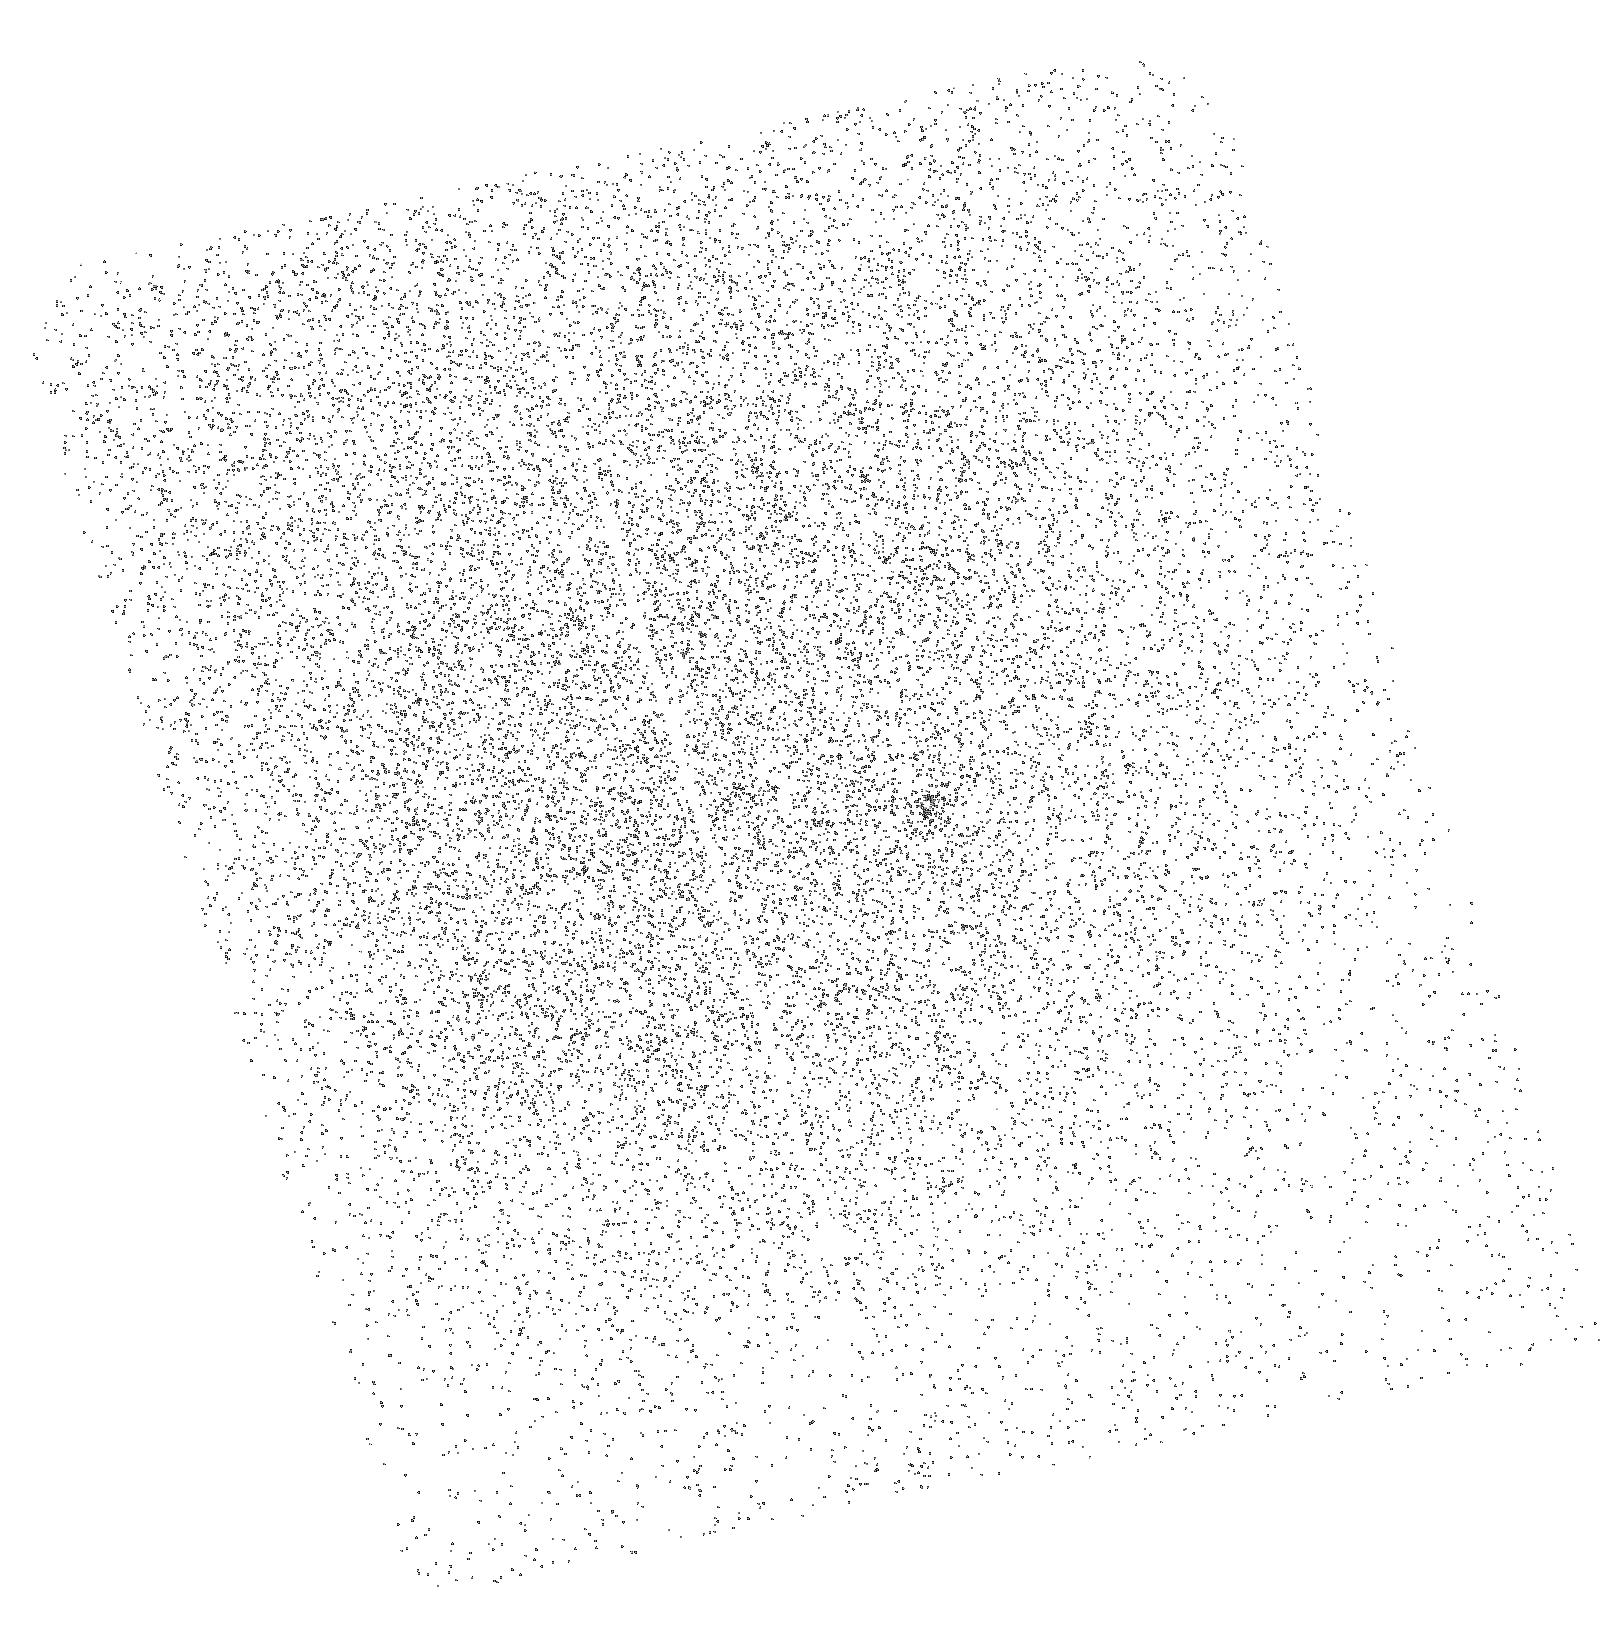
Target: SDSSJ1007+4723
Instrument: ACS/SBC
Filter: F150LP
Exposure: 7 min
Observation ID: hst_10907_06_acs_sbc_f150lp_j9ql06

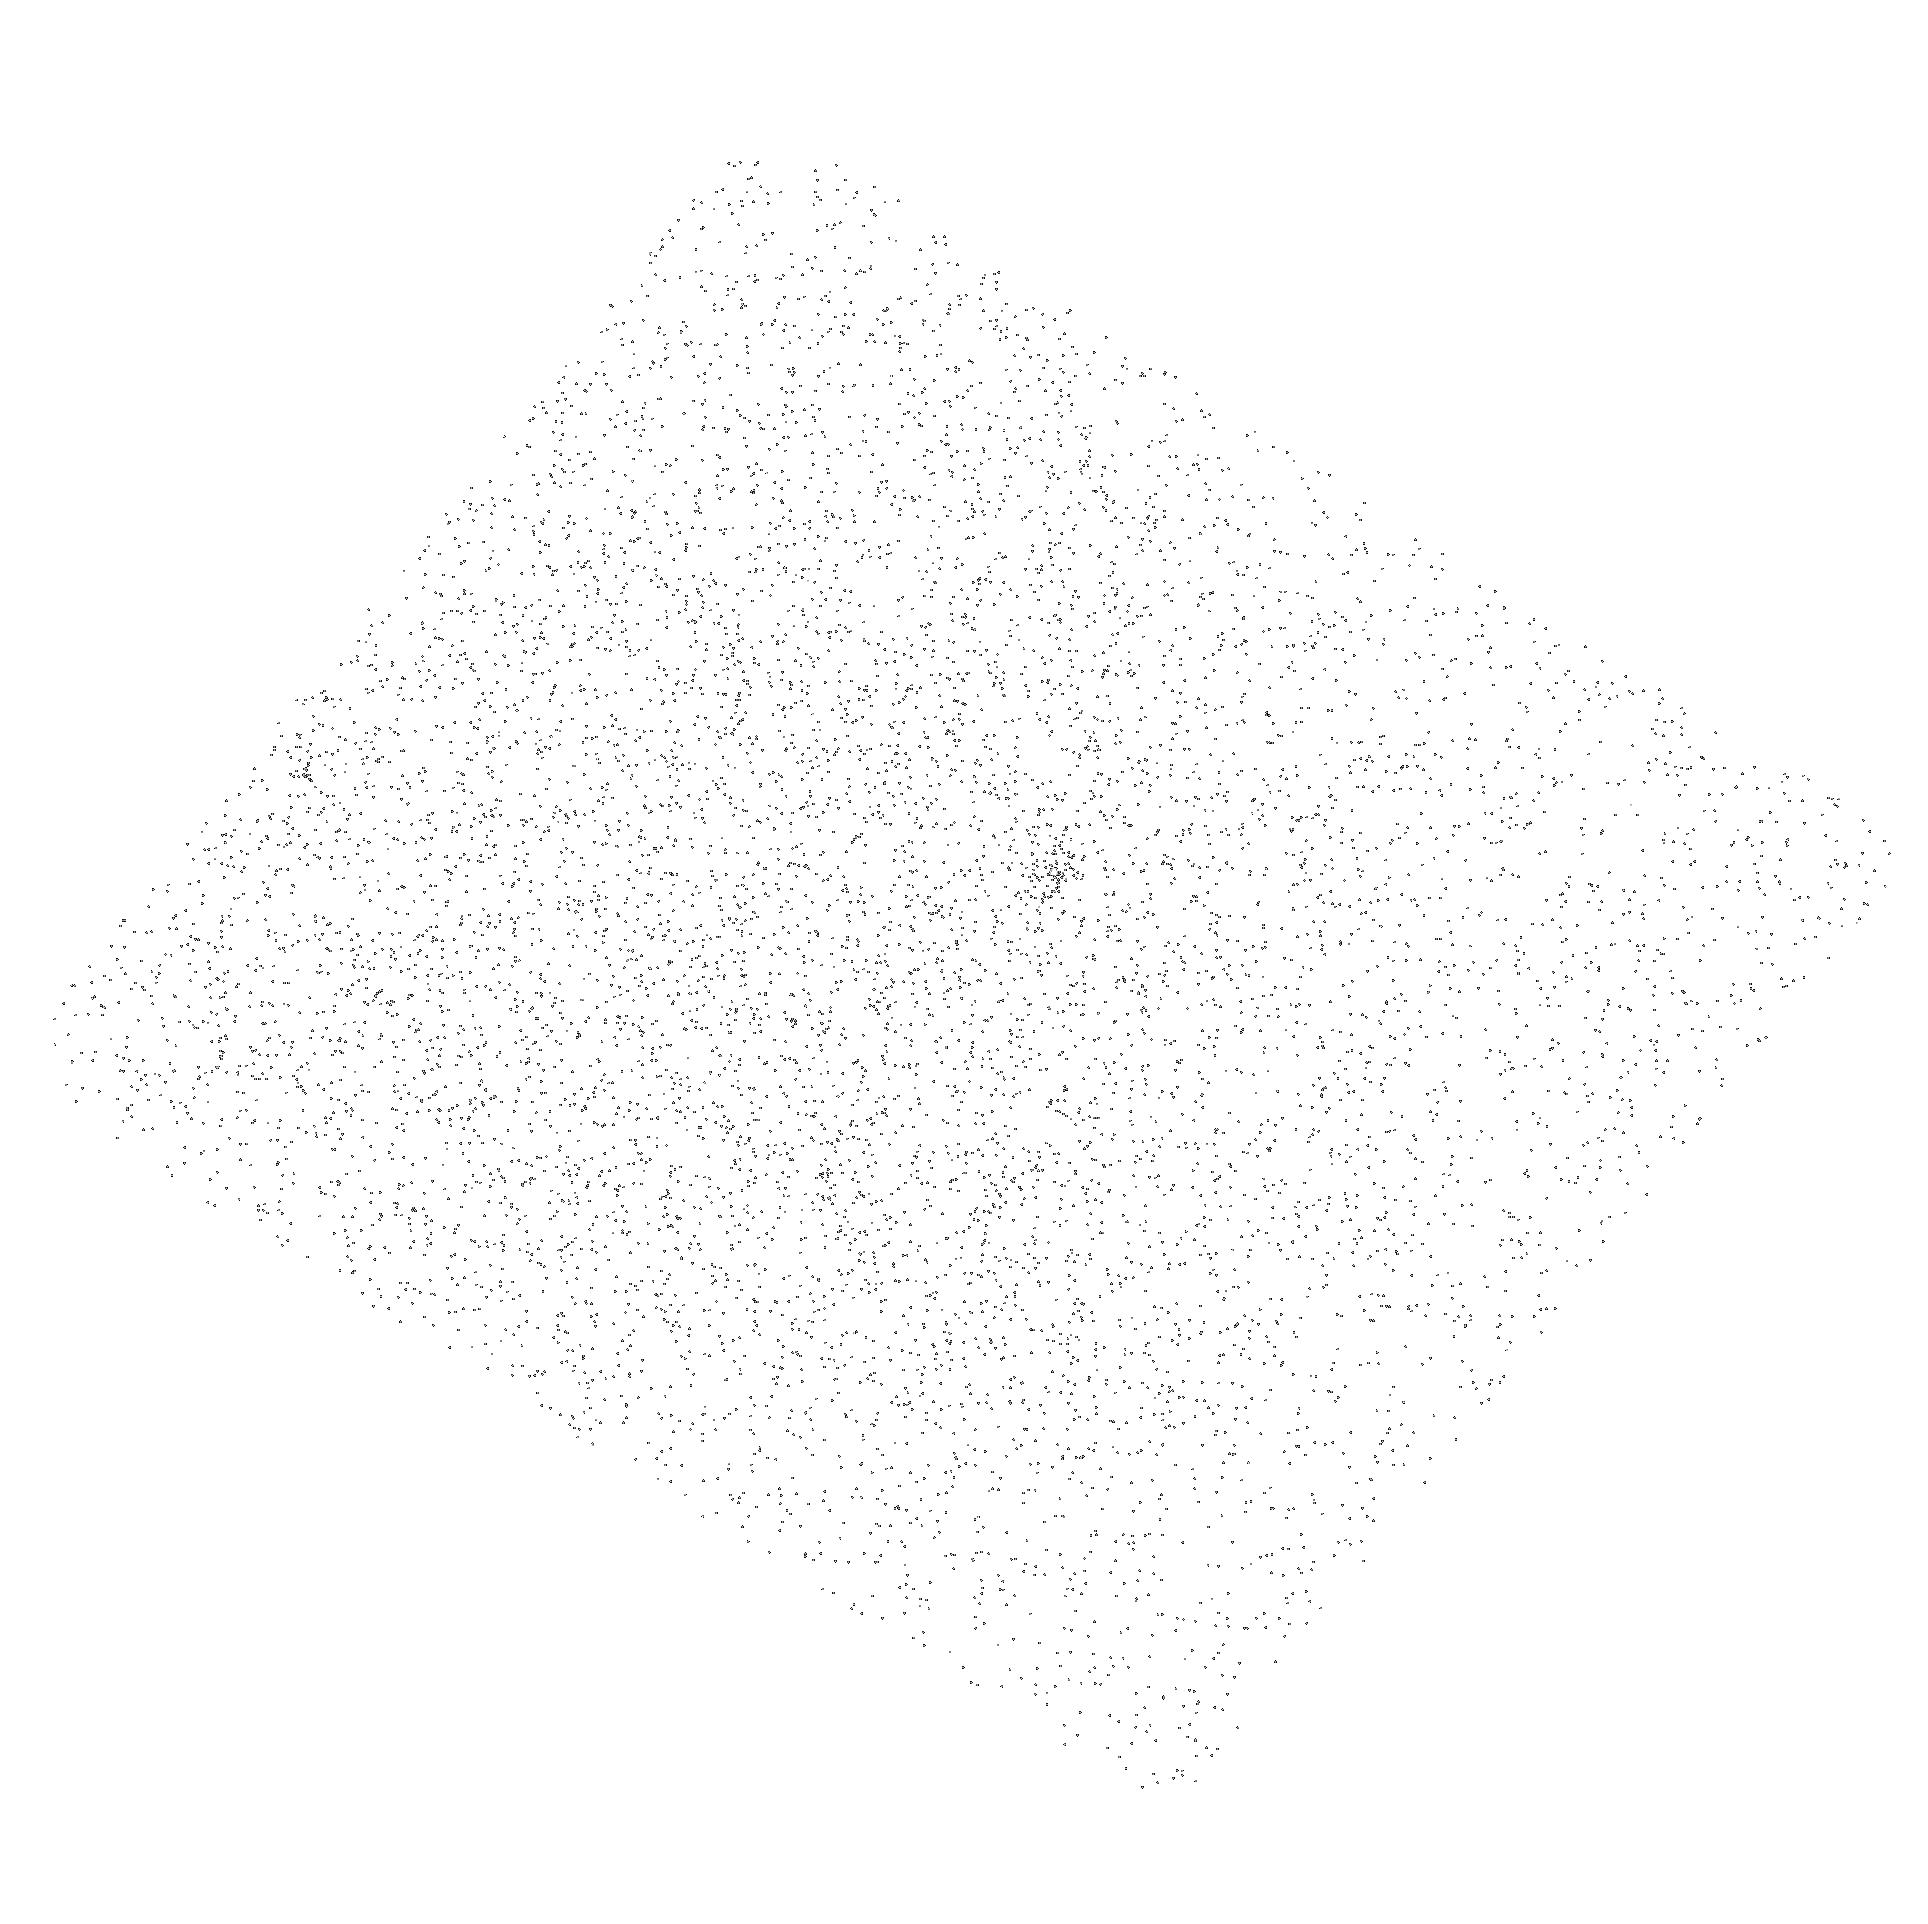
Target: SDSSJ1137+6237
Instrument: ACS/SBC
Filter: F150LP
Exposure: 7 min
Observation ID: hst_10907_09_acs_sbc_f150lp_j9ql09

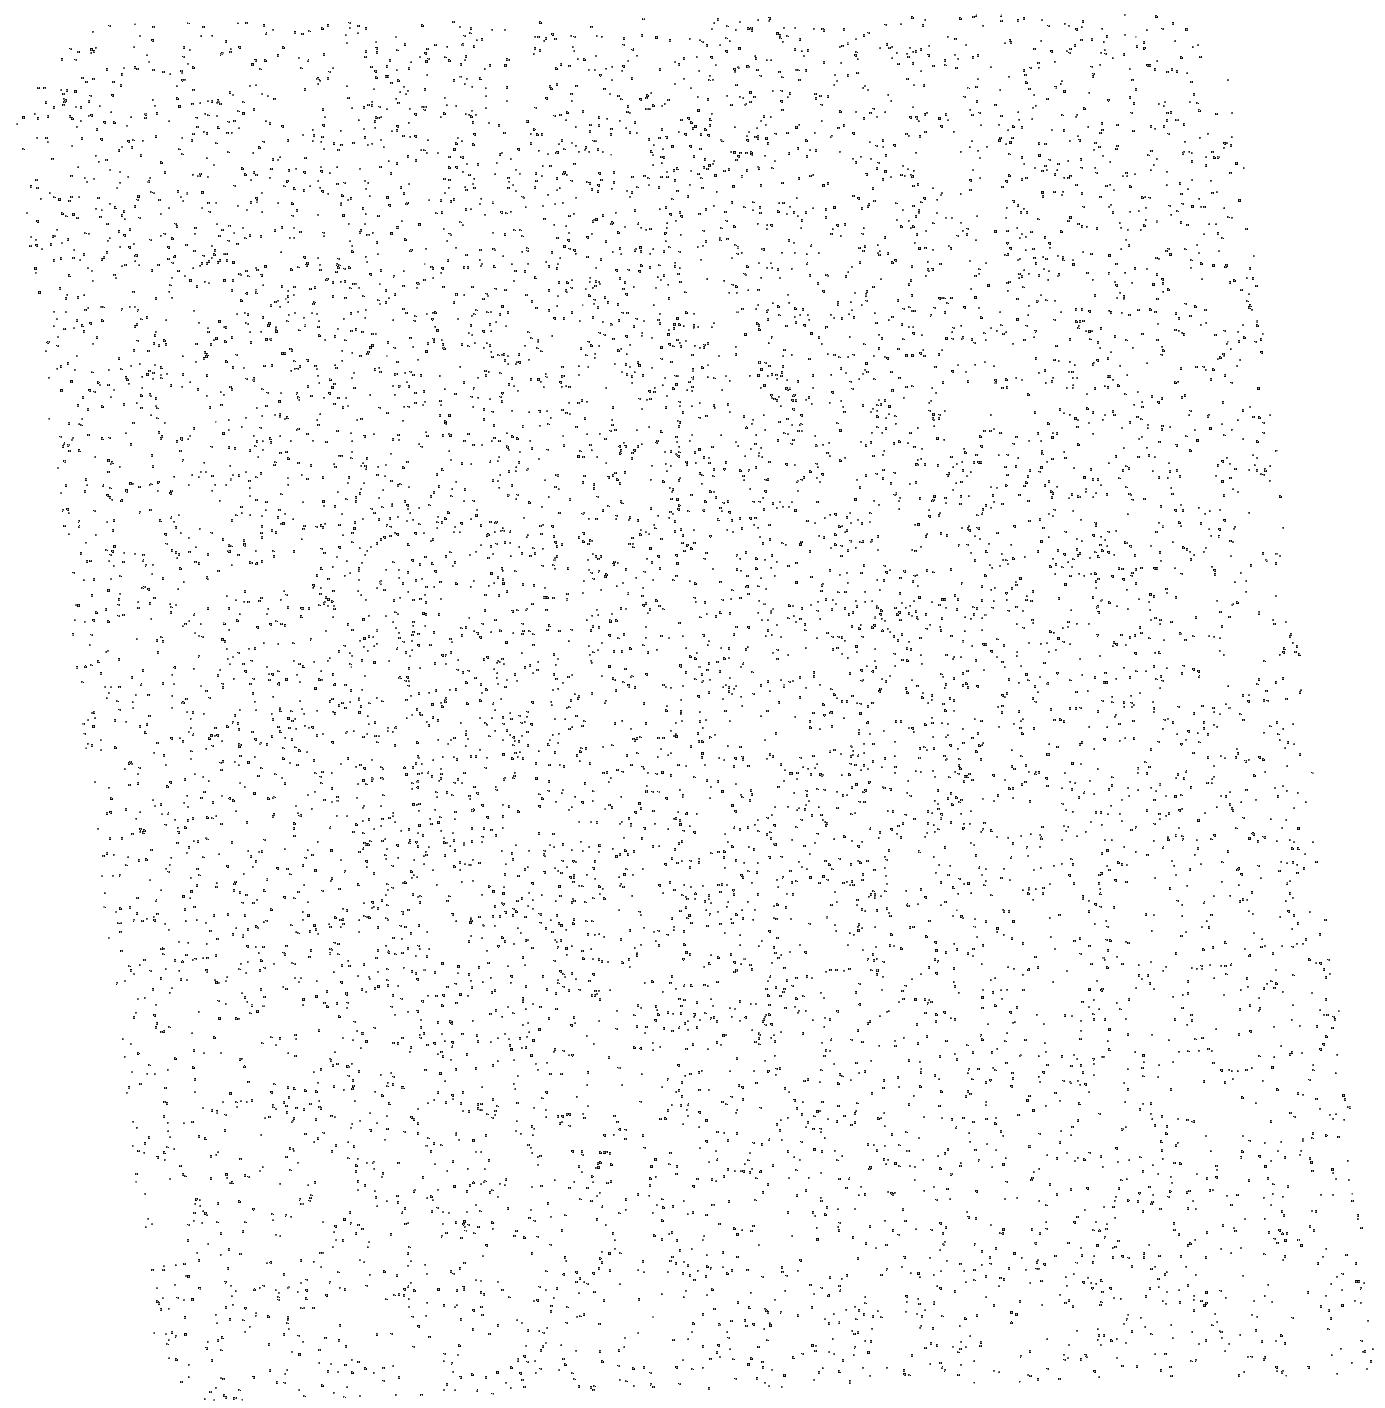
Target: SDSSJ1024+4903
Instrument: ACS/SBC
Filter: F150LP
Exposure: 7 min
Observation ID: hst_10907_08_acs_sbc_f150lp_j9ql08

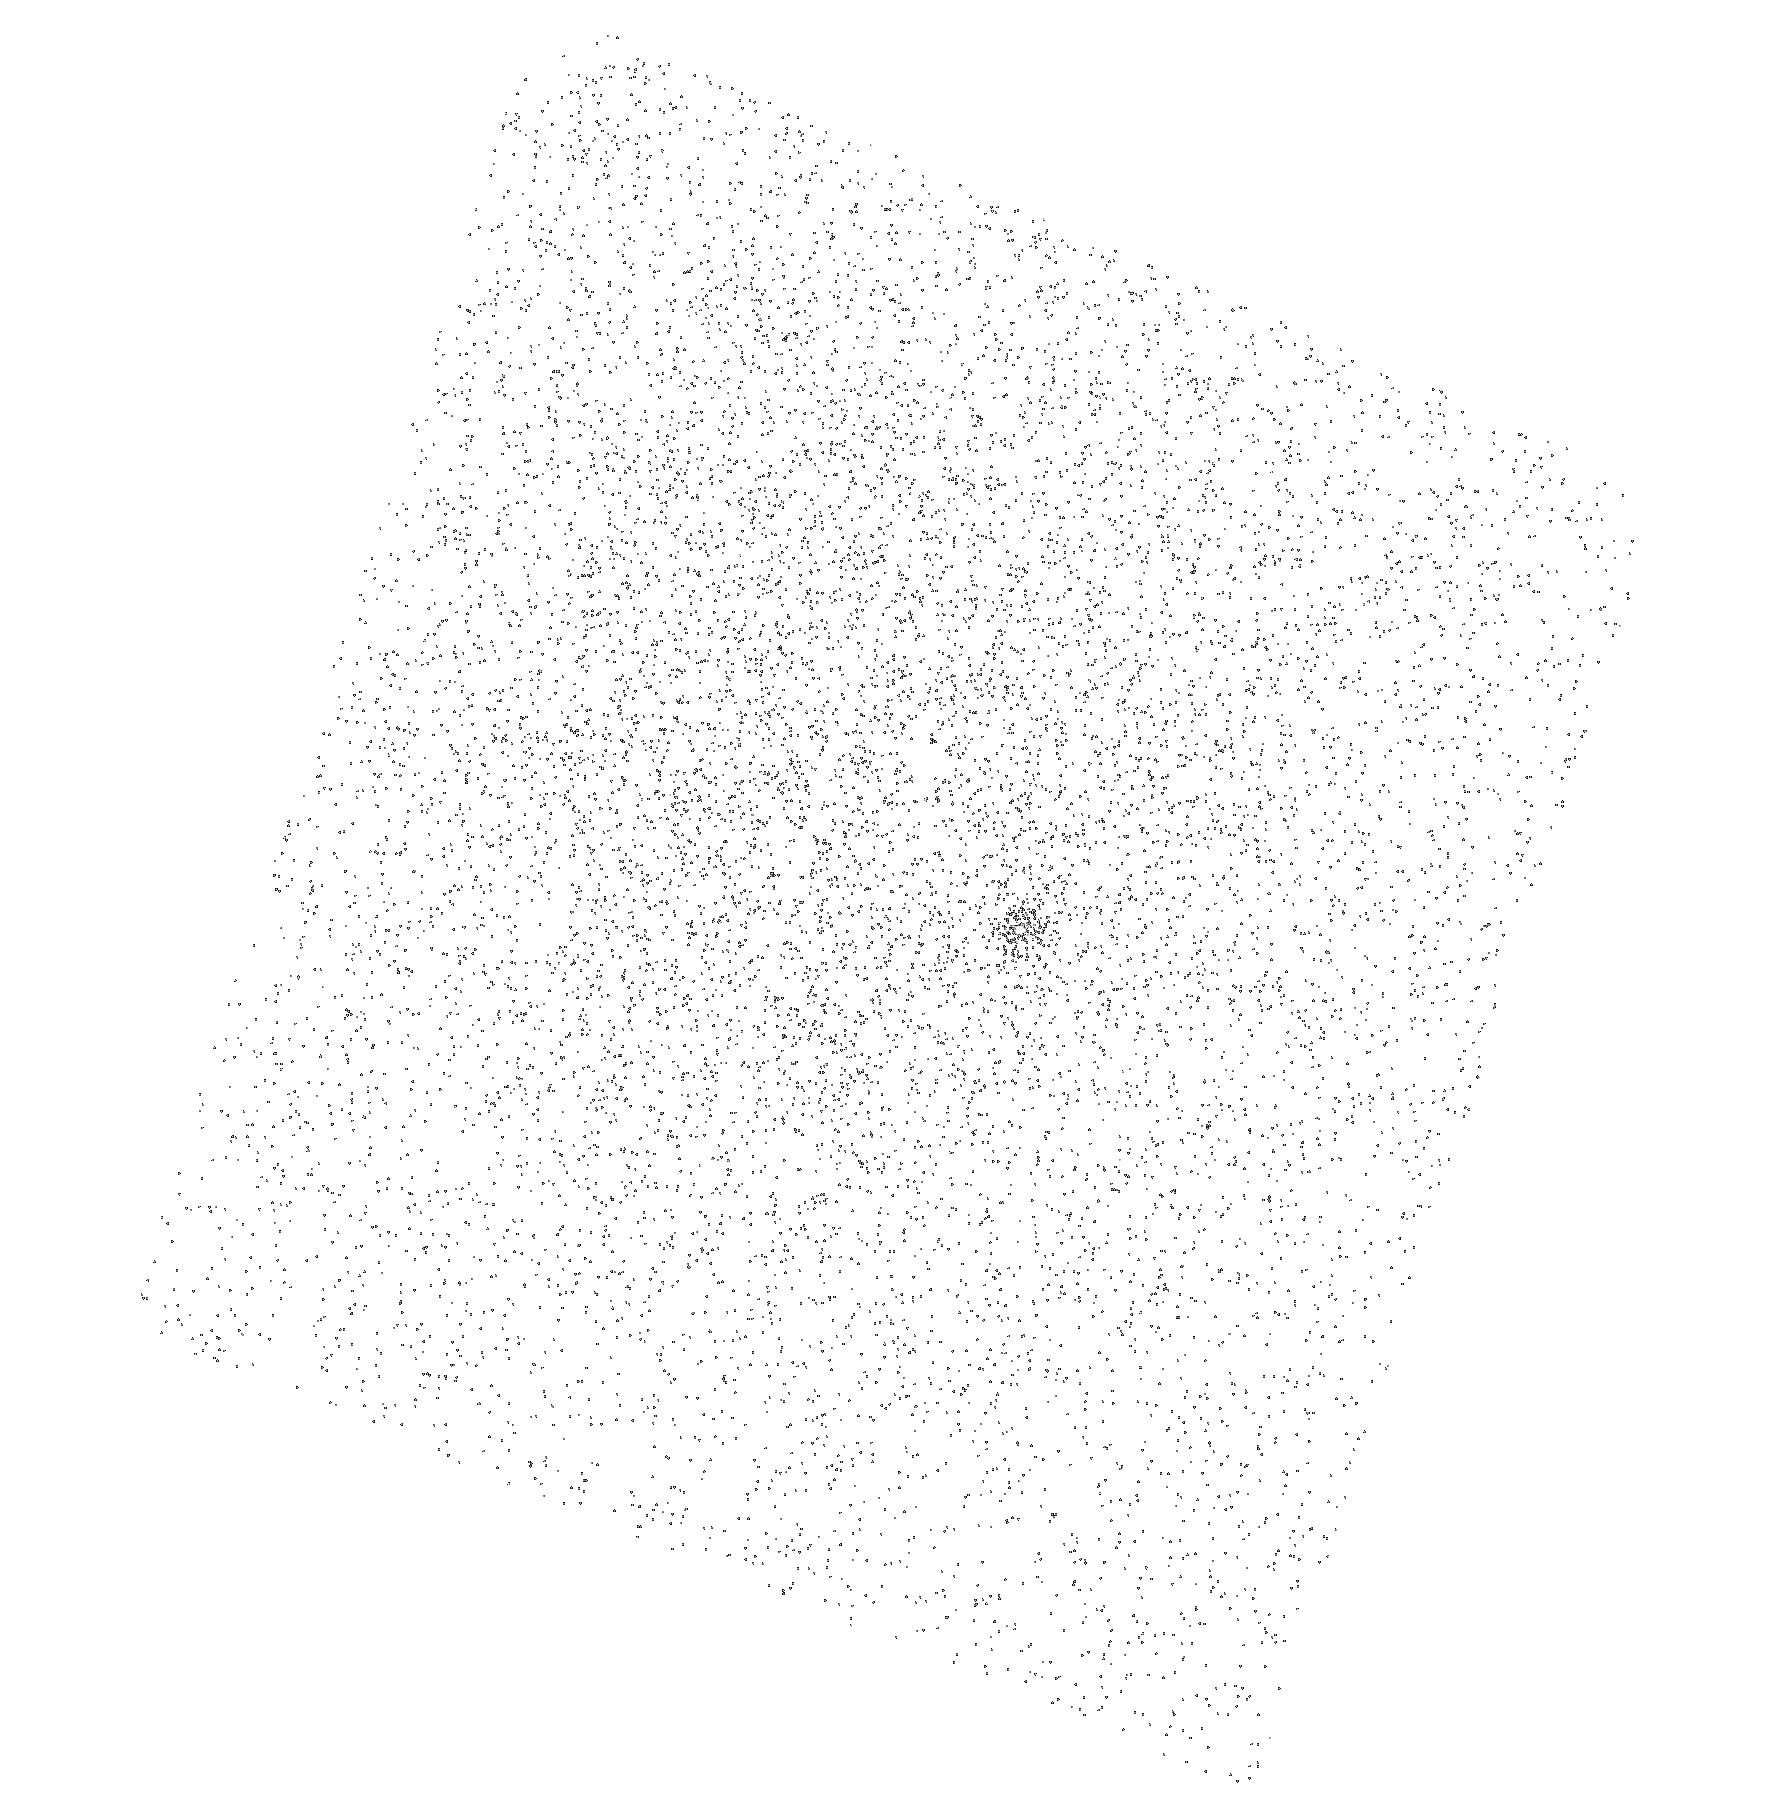
Target: SDSSJ2251-0857
Instrument: ACS/SBC
Filter: F150LP
Exposure: 7 min
Observation ID: hst_10907_12_acs_sbc_f150lp_j9ql12

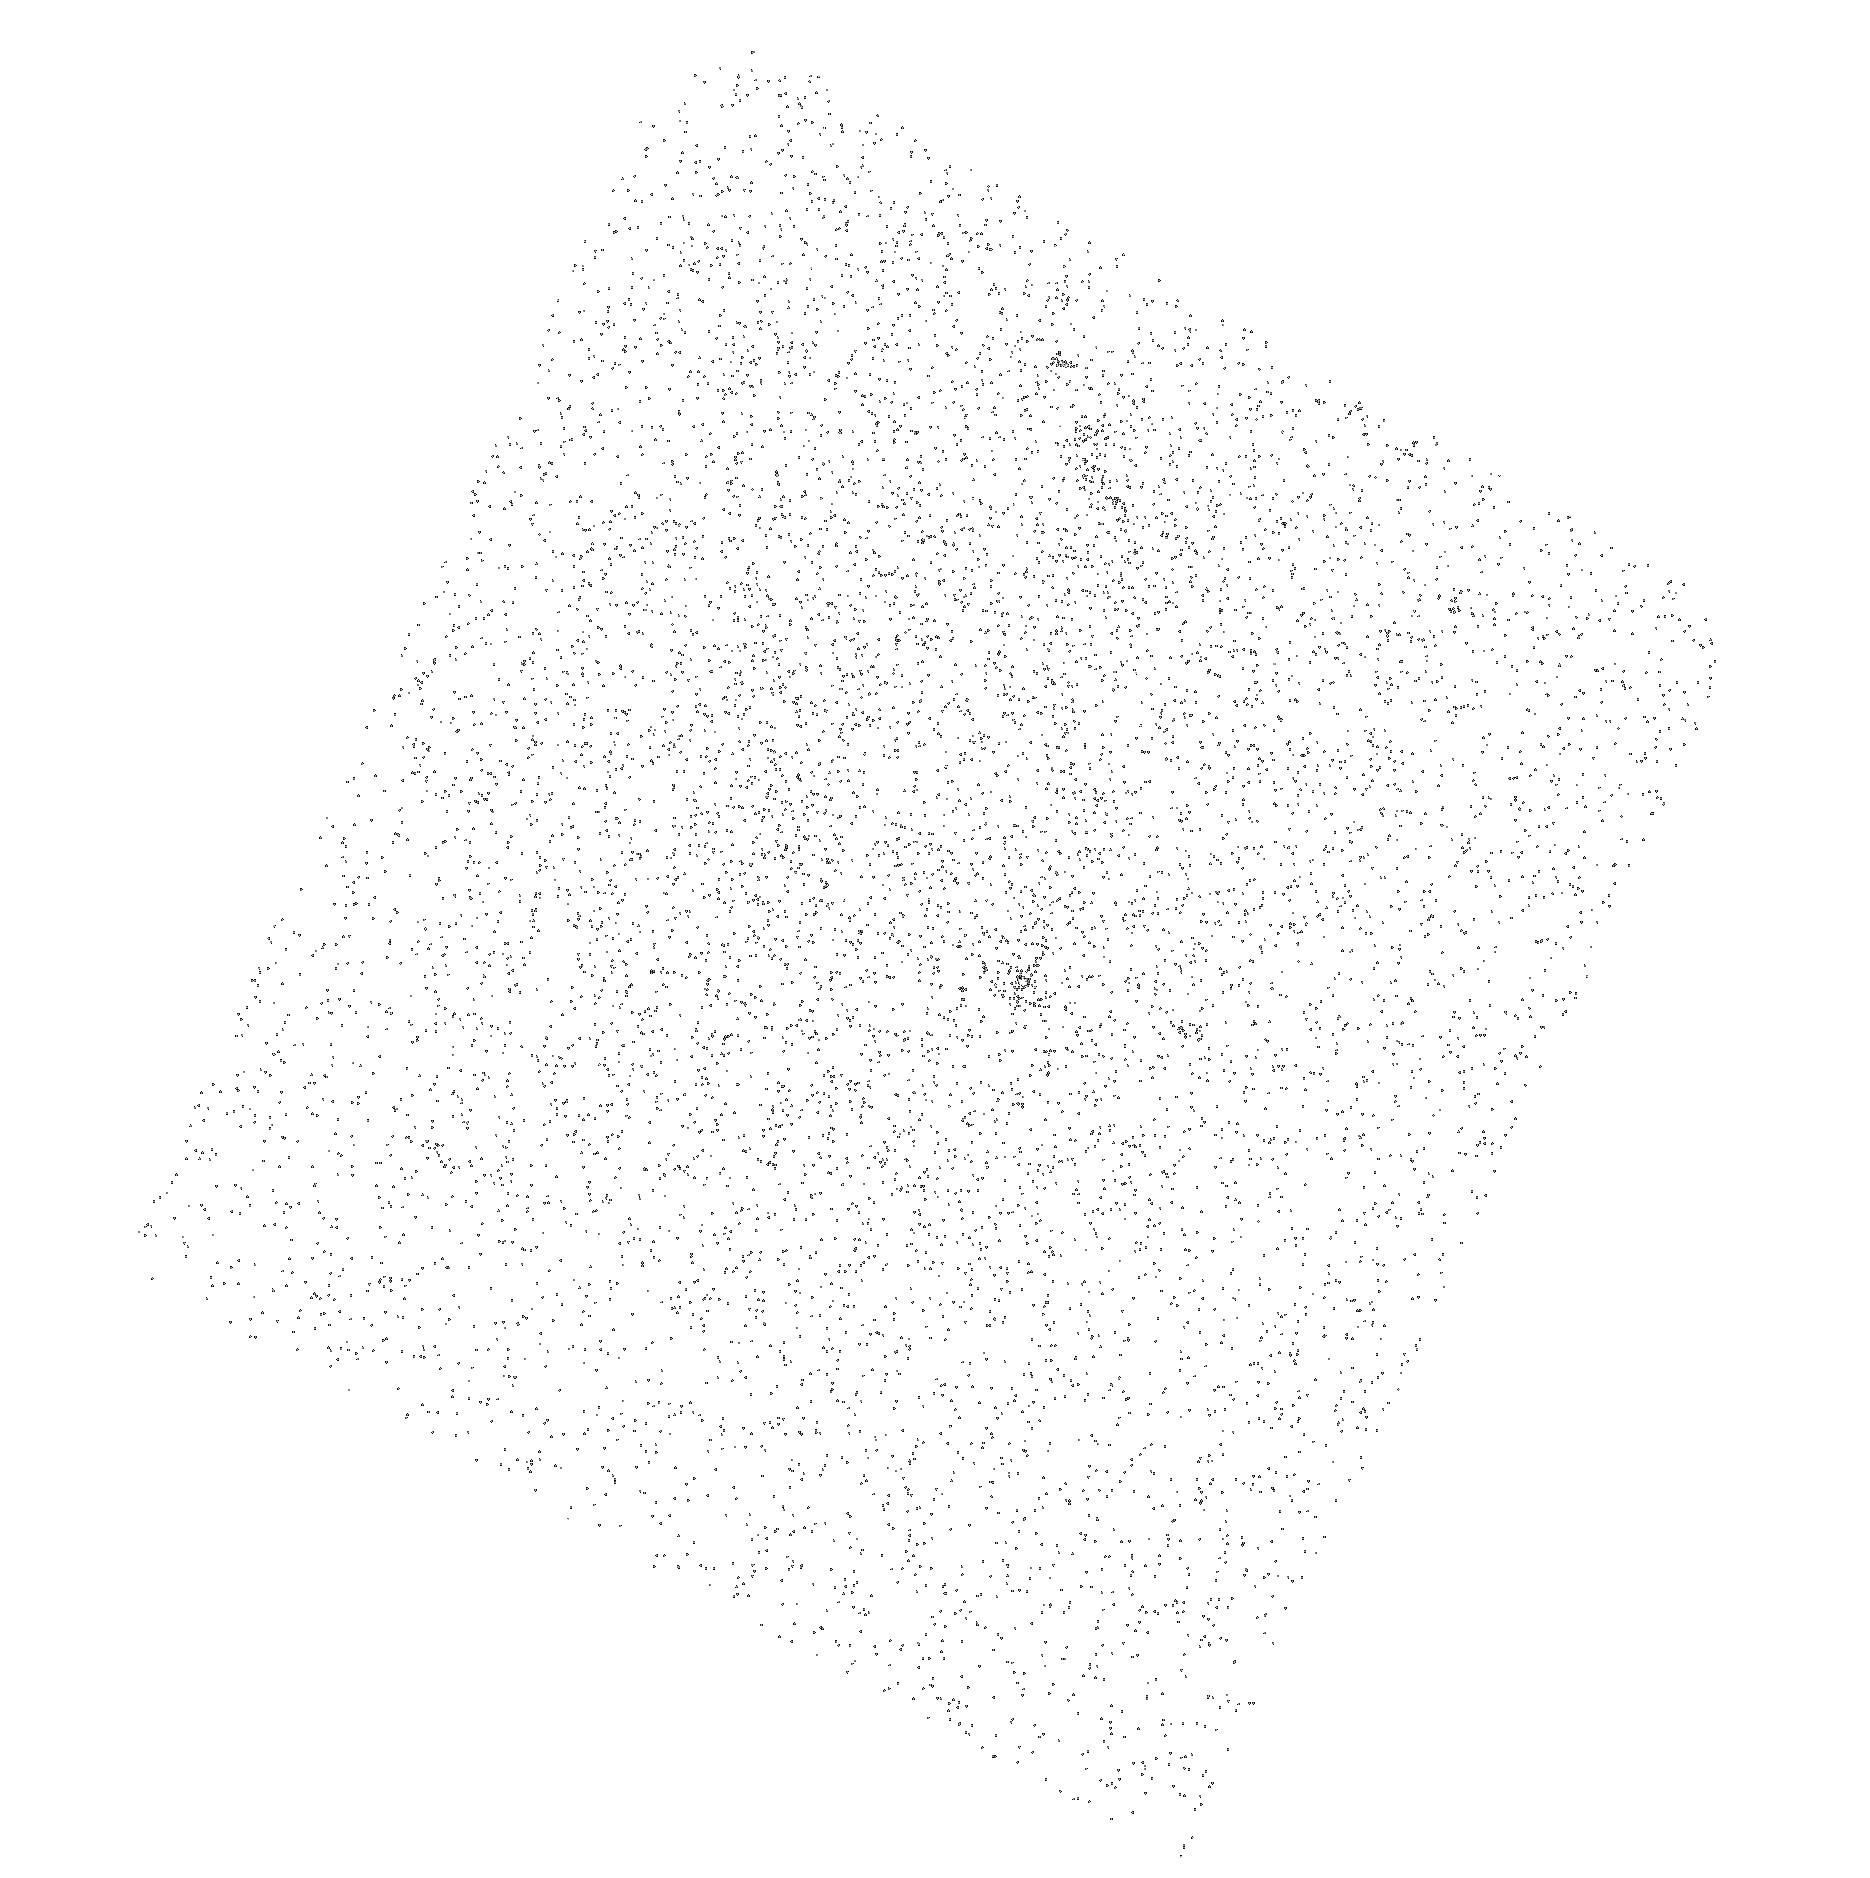
Target: SDSSJ0139-0847
Instrument: ACS/SBC
Filter: F150LP
Exposure: 7 min
Observation ID: hst_10907_02_acs_sbc_f150lp_j9ql02

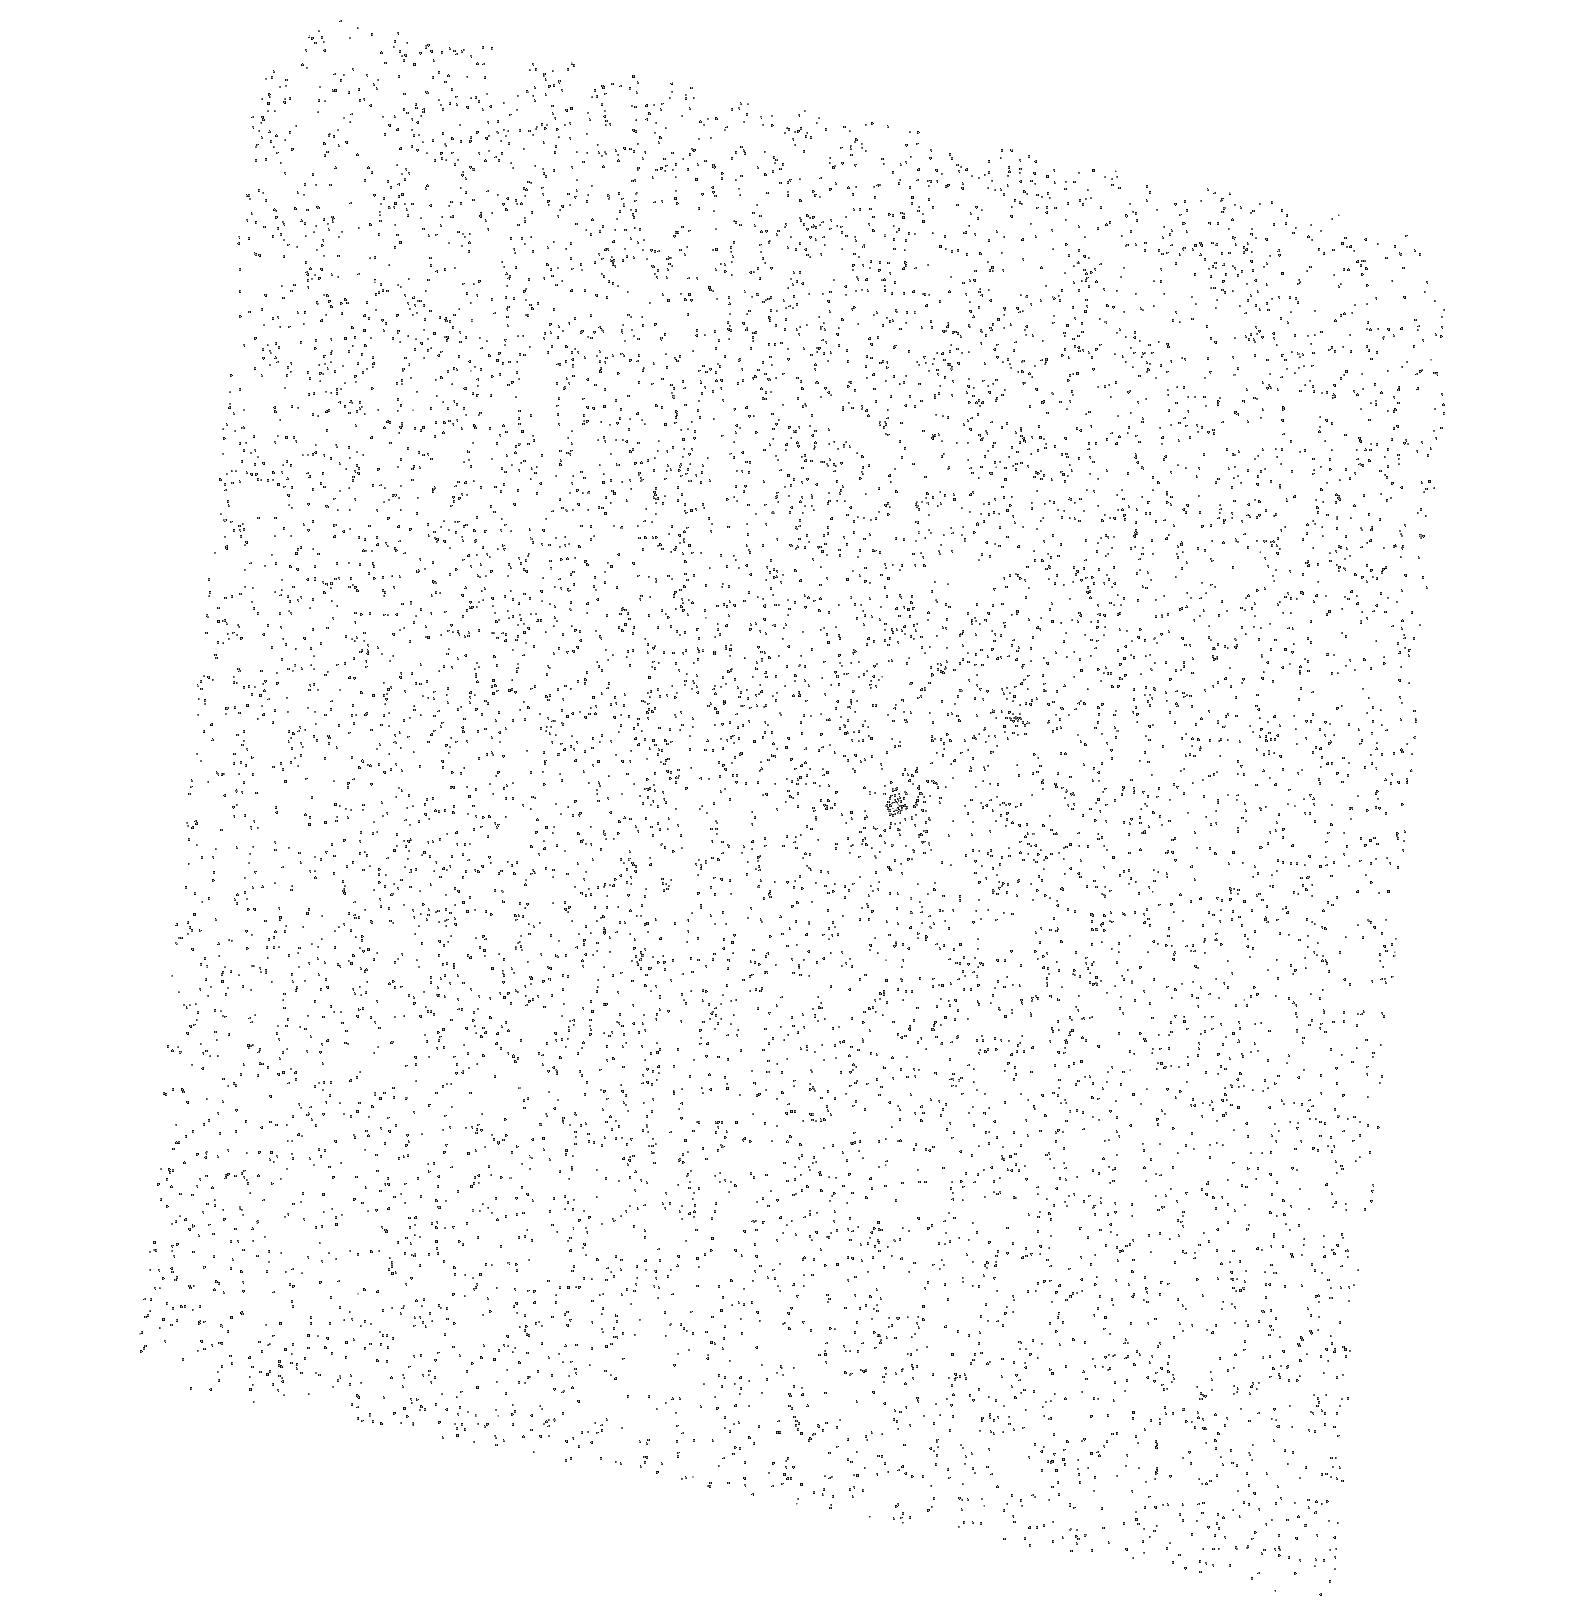
Target: SDSSJ0808+4550
Instrument: ACS/SBC
Filter: F150LP
Exposure: 7 min
Observation ID: hst_10907_03_acs_sbc_f150lp_j9ql03

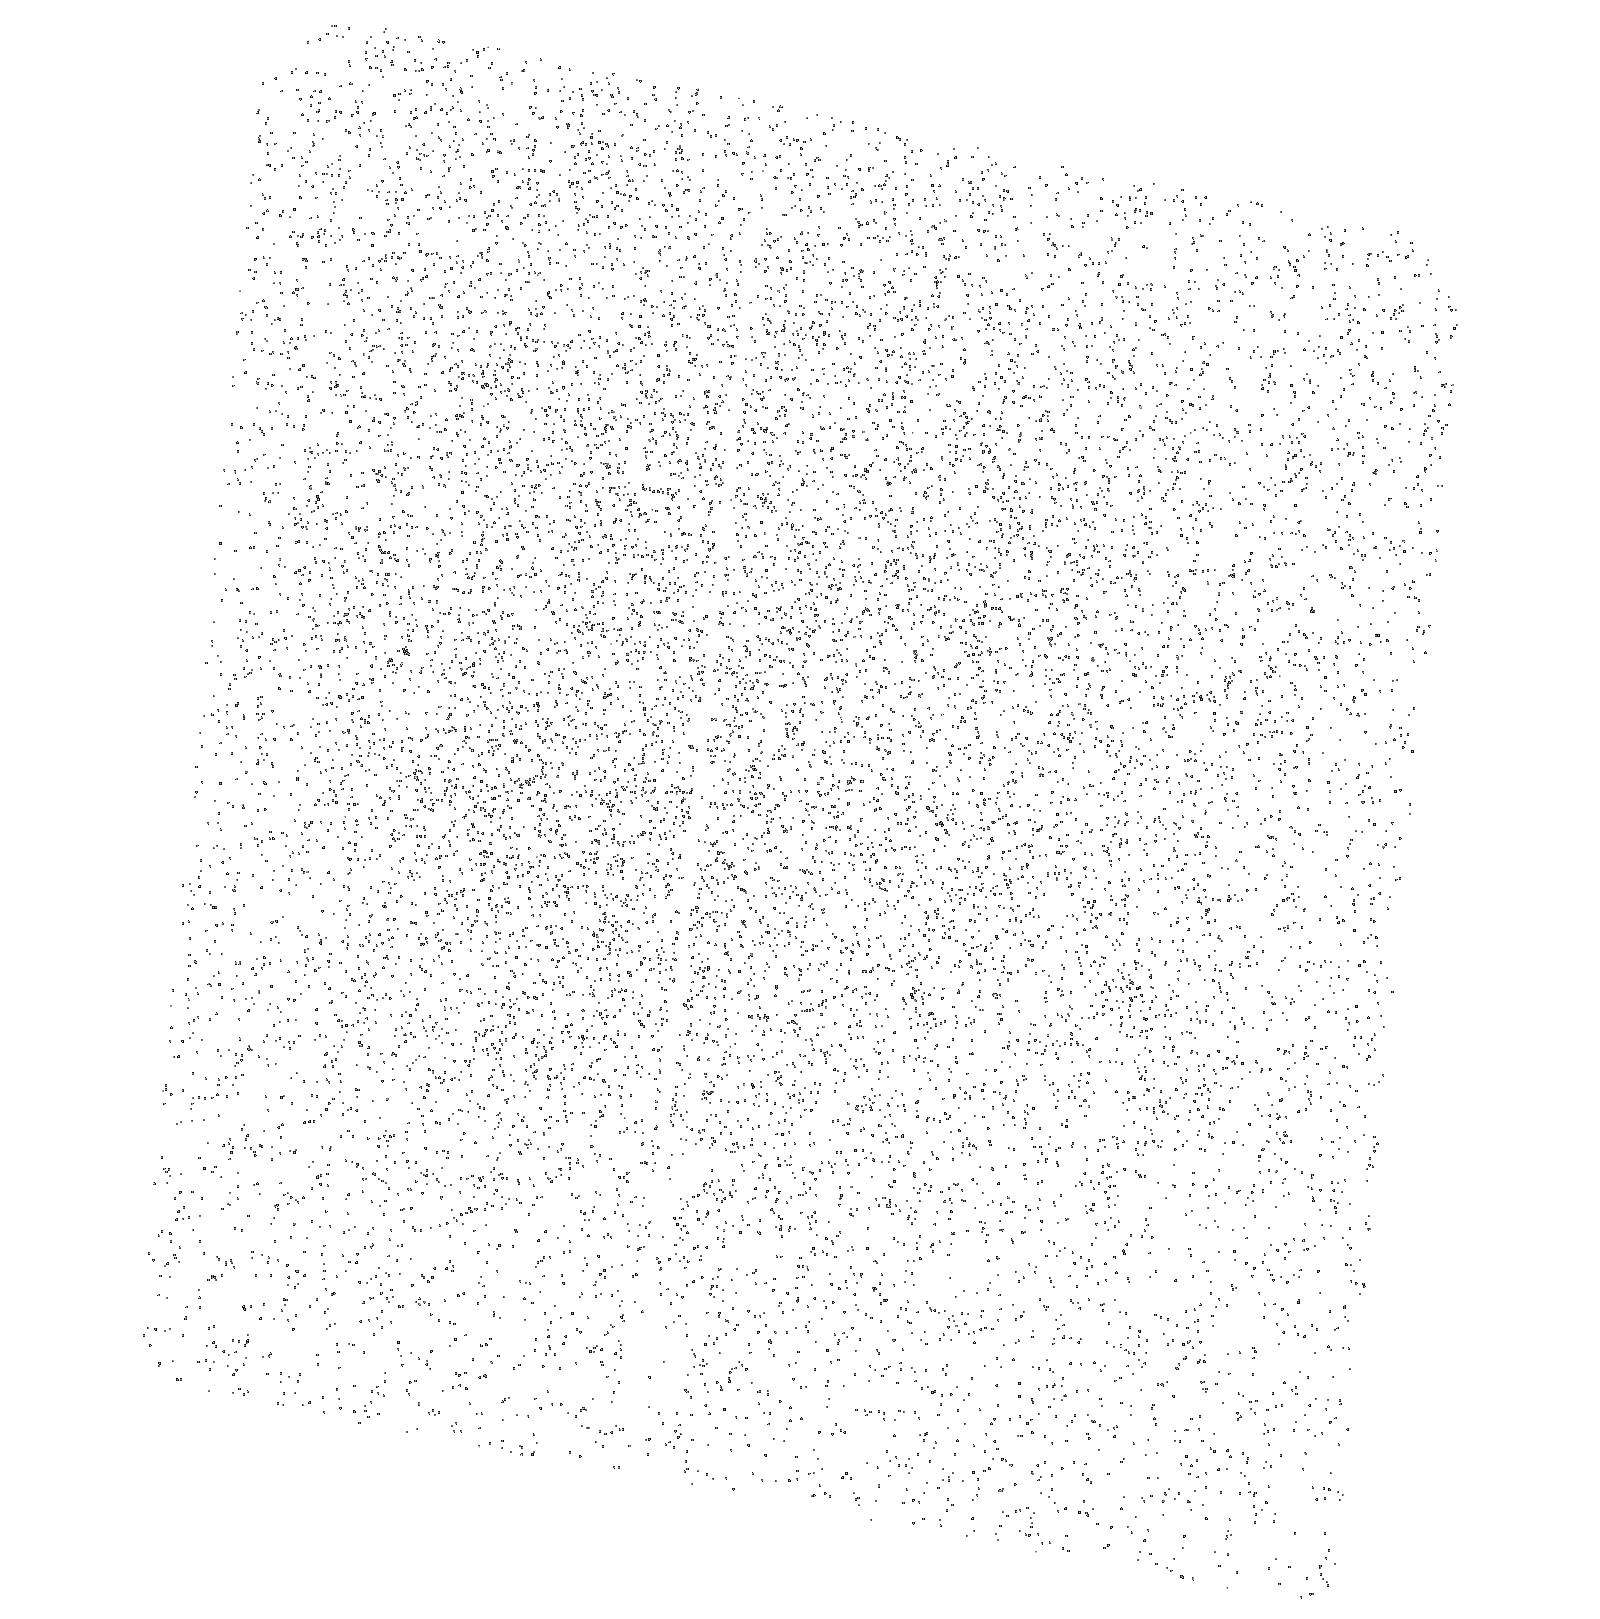
Target: SDSSJ1001+6308
Instrument: ACS/SBC
Filter: F150LP
Exposure: 7 min
Observation ID: hst_10907_05_acs_sbc_f150lp_j9ql05

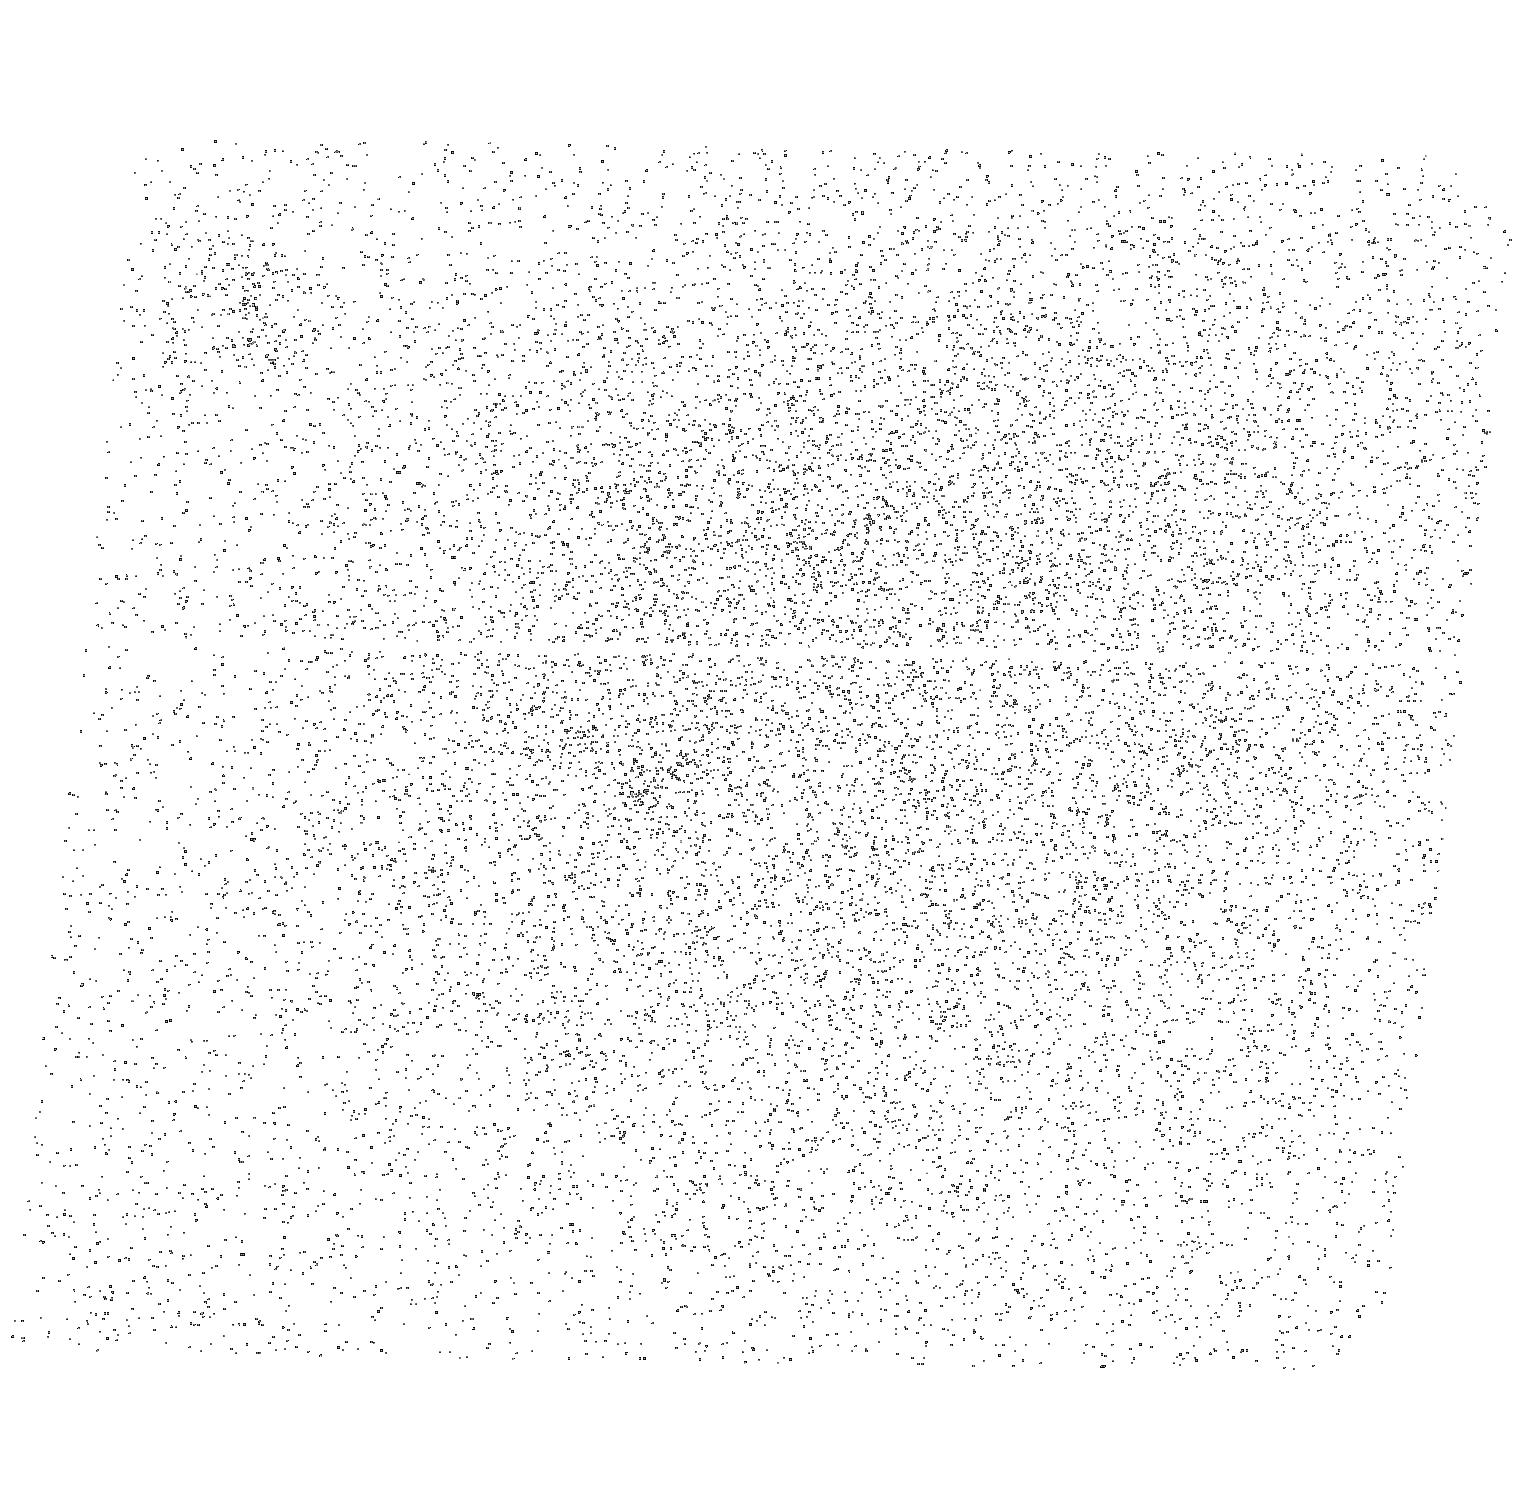
Target: SDSS1247+6730
Instrument: ACS/SBC
Filter: F150LP
Exposure: 7 min
Observation ID: hst_10907_10_acs_sbc_f150lp_j9ql10

New Sightlines for the Study of Intergalactic Helium: A Dozen High-Confidence, UV-Bright Quasars from SDSS/GALEX (PI: Anderson, Scott F.)

The reionization of intergalactic helium is thought to have occurred between redshifts of about 3 and 4. Detailed study of HeII Lyman-alpha absorption toward a handful quasars at 2.7<z<3.3 demonstrates the great potential of such probes of the IGM, but the current critically-small sample limits confidence in resulting cosmological inferences. The requisite unobscured quasar sightlines to high-redshift are extremely rare, especially due to severe absorption in random intervening Lyman-limit systems, but SDSS provides thousands of z>3.1 quasars potentially suitable for HeII studies. We have cross-correlated SDSS quasars with GALEX UV sources to obtain a dozen new, very high-confidence, candidate quasars/sightlines (z=3.1 to 4.1) potentially useful for detailed HeII studies even with current HST instruments. We propose brief, 2-orbit per target, reconnaissance spectral exposures with the ACS SBC prism to definitively verify UV flux down to the HeII break. Our combined SDSS/GALEX selection insures a very high-yield of confirmations, as the quasars are already known to be UV-bright from broadband GALEX images. The additional sightlines, extending to very high-redshift, will directly enable ensemble spectral stacks, as well as long exposure follow-up spectra, at high S/N with the ACS/SBC ultraviolet prisms (or perhaps STIS or COS later), to confidently measure the spectrum and evolution of the ionizing background radiation, the evolution of HeII opacity, and the density of intergalactic baryons.